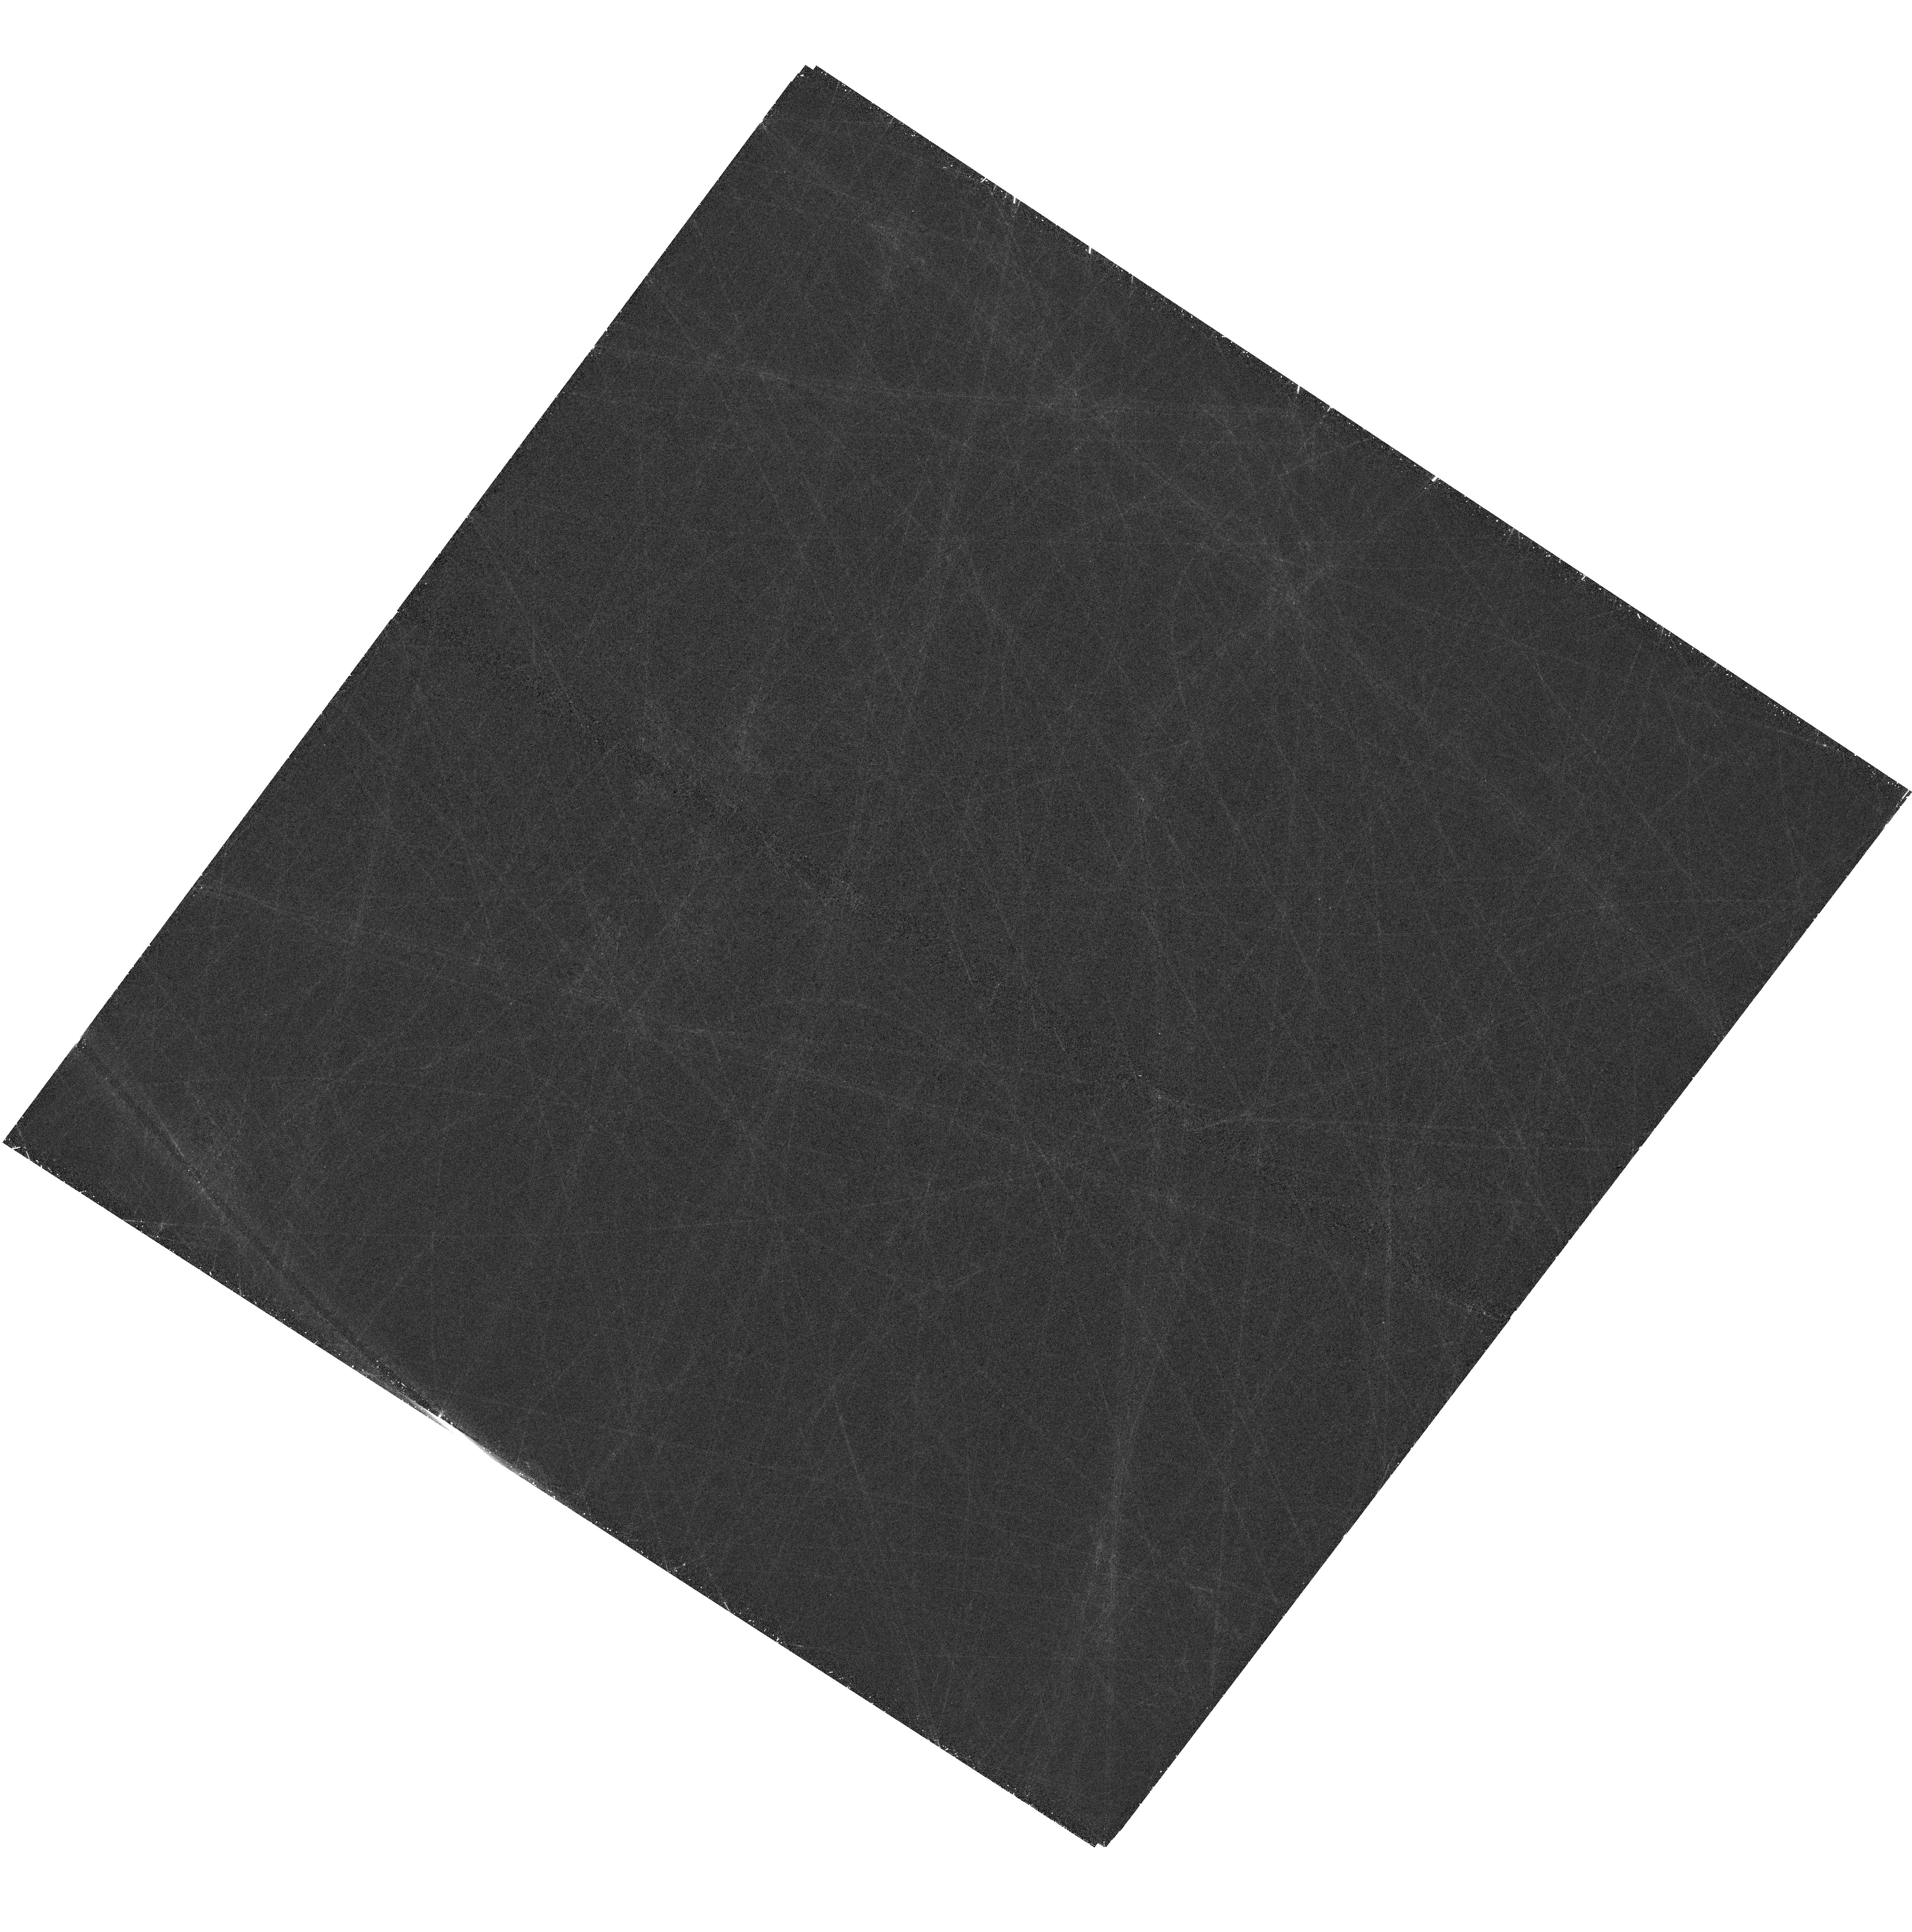
Target: PA30-NW. Instrument: WFC3/UVIS. Filter: F673N. Exposure: 1.3 h. Observation ID: hst_18082_03_wfc3_uvis_f673n_ifod03

A Deeper Look at the Type Iax Supernova Remnant Pa 30 (PI: Cunningham, Tim)

Pa 30 is an extraordinary supernova remnant harboring a central hot star with fast outflows, and showing a stunning radial filamentary morphology. The stellar remnant and the lack of hydrogen or helium suggests that the supernova was caused by a partially failed thermonuclear explosion in a white dwarf, classifying it as a type Iax supernova. This remnant offers a rare opportunity to study this new class of supernova in our own Galaxy. We here propose to complement a recently-approved Cycle 4 JWST MIRI imaging program with a deep narrowband image in [S II] of the entire nebula with HST WFC3. The proposed image will allow us to 1) study the sub-arcsecond structure of the line-emitting filaments, 2) measure with high precision the edge of the nebula in [S II], providing the first benchmark to measure the expansion of the ejecta, and 3) map with high precision, in conjunction with the JWST/MIRI image, the location and spatial extension of the filaments with respect to the dust.